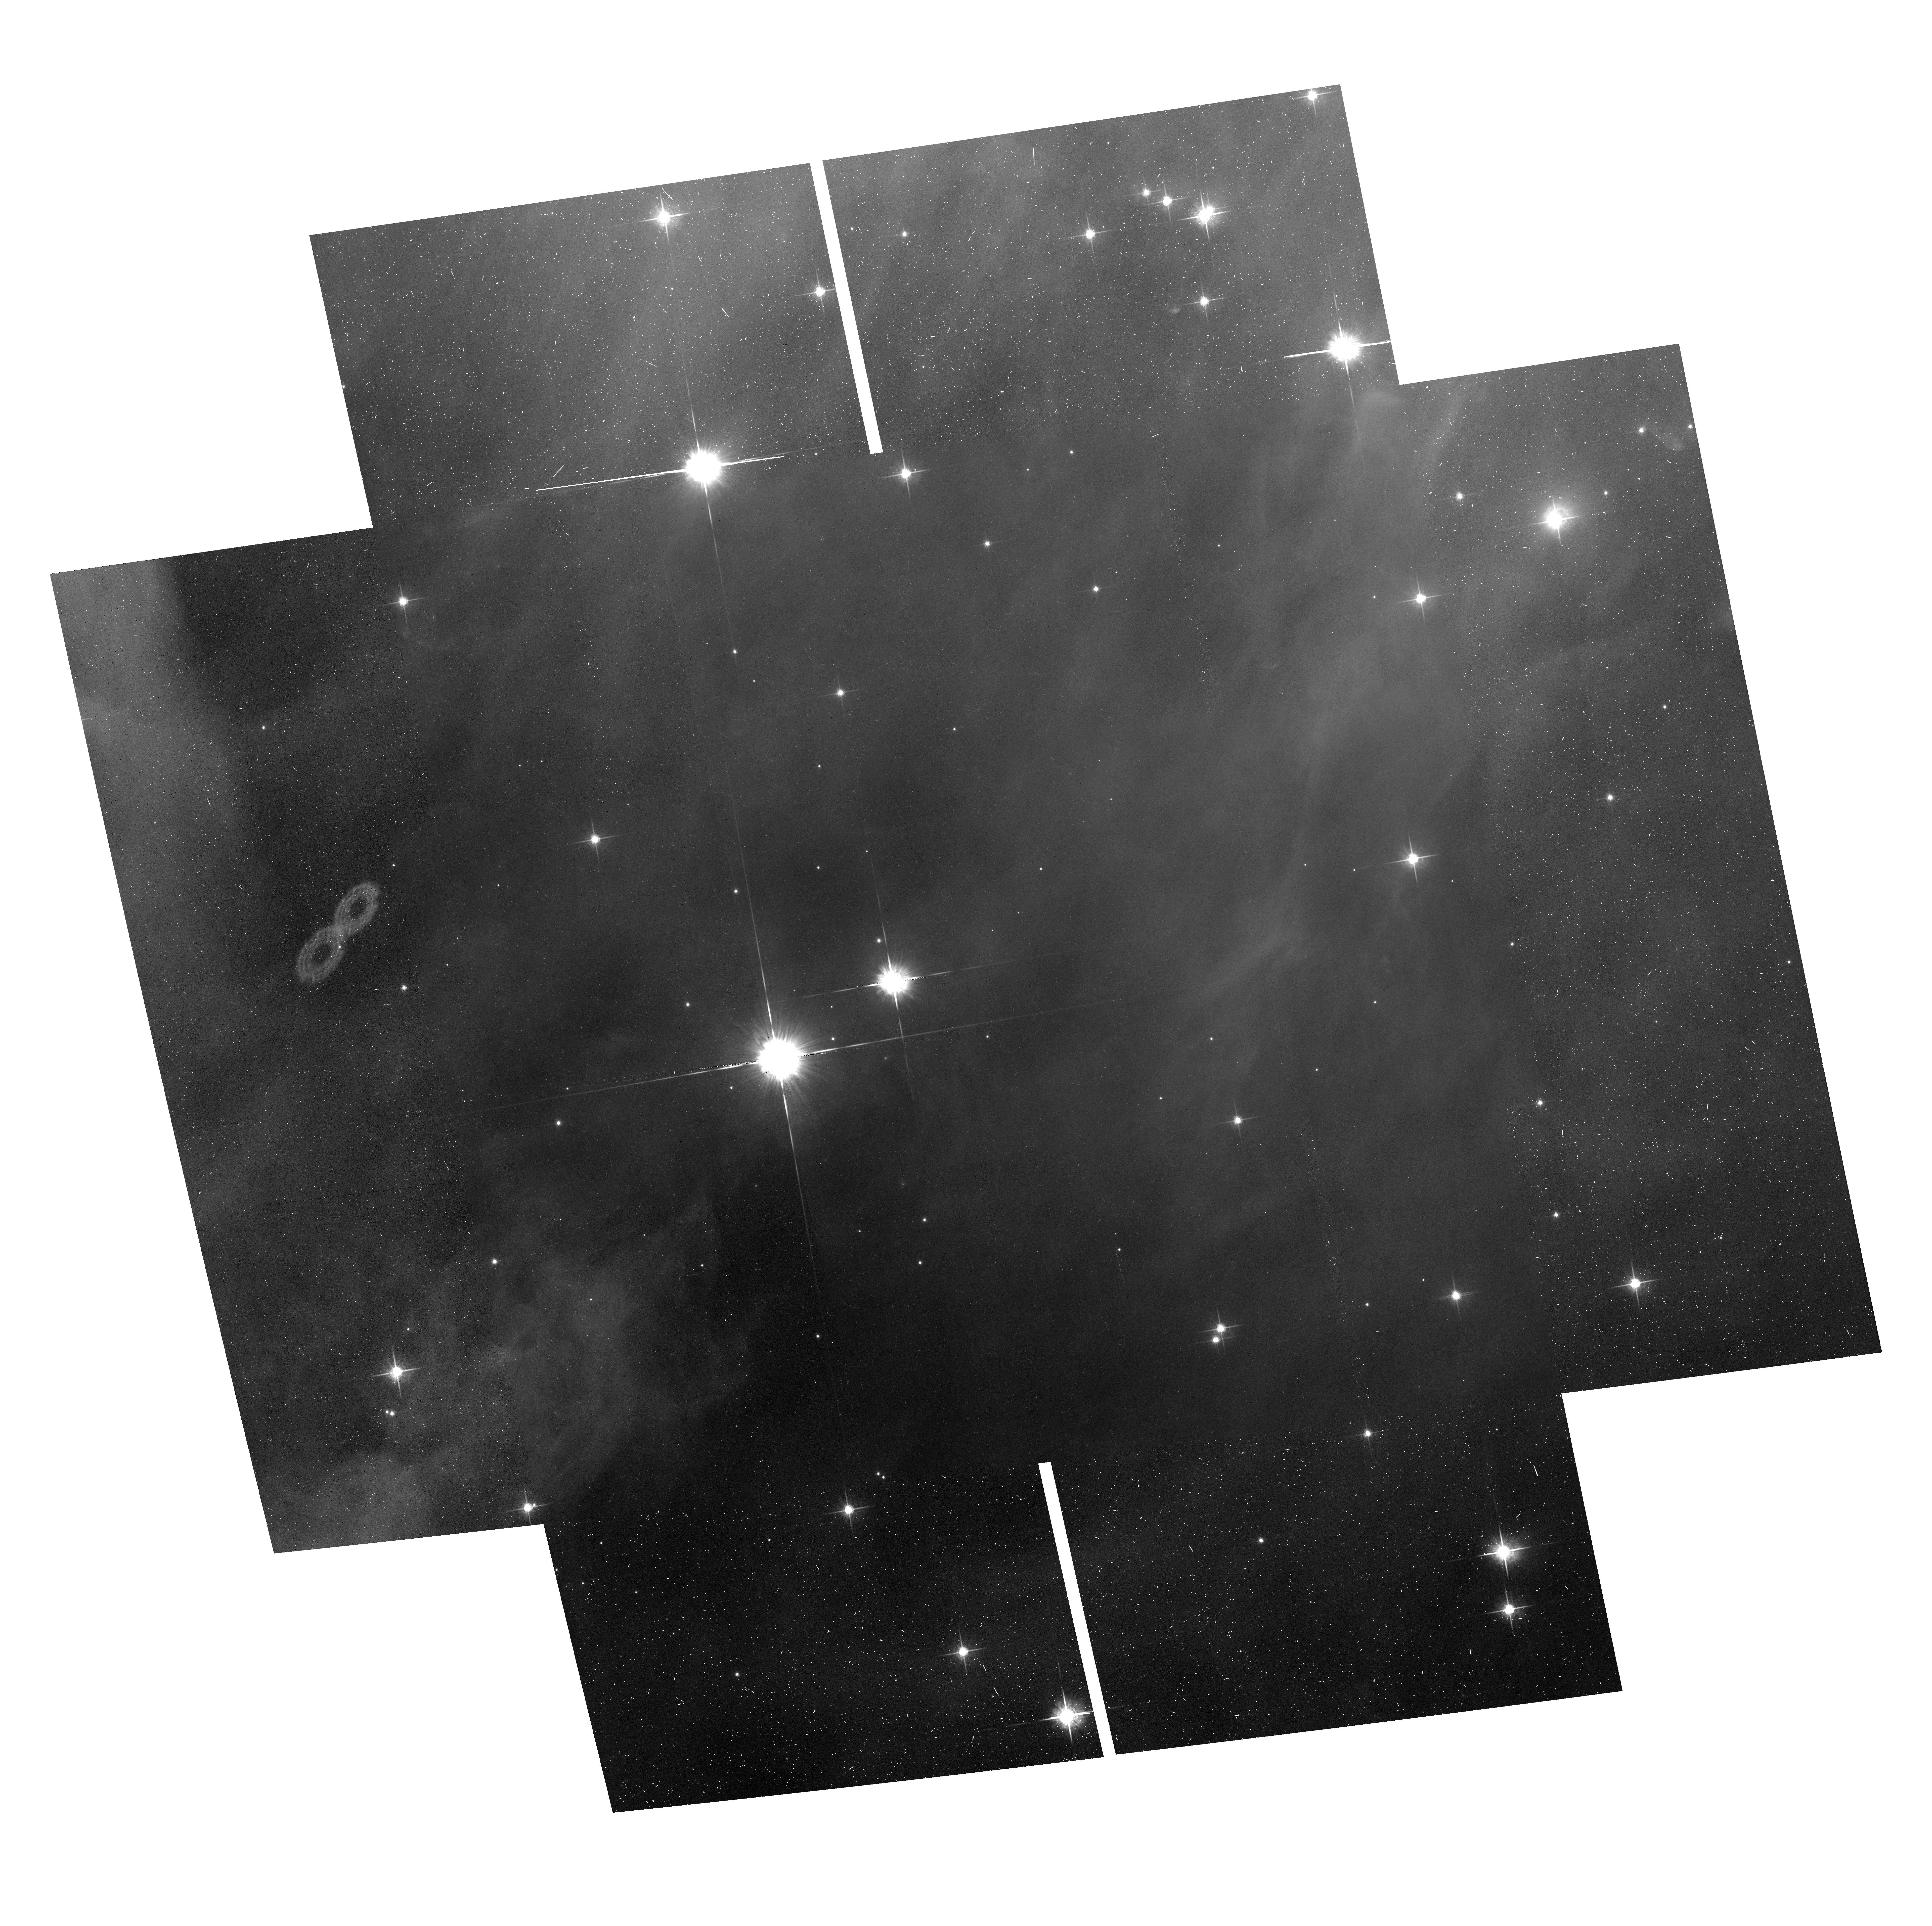
Target: ORIMOS-95. Instrument: ACS/WFC. Filter: F775W. Exposure: 23 min. Observation ID: hst_13826_48_acs_wfc_f775w_jcol48

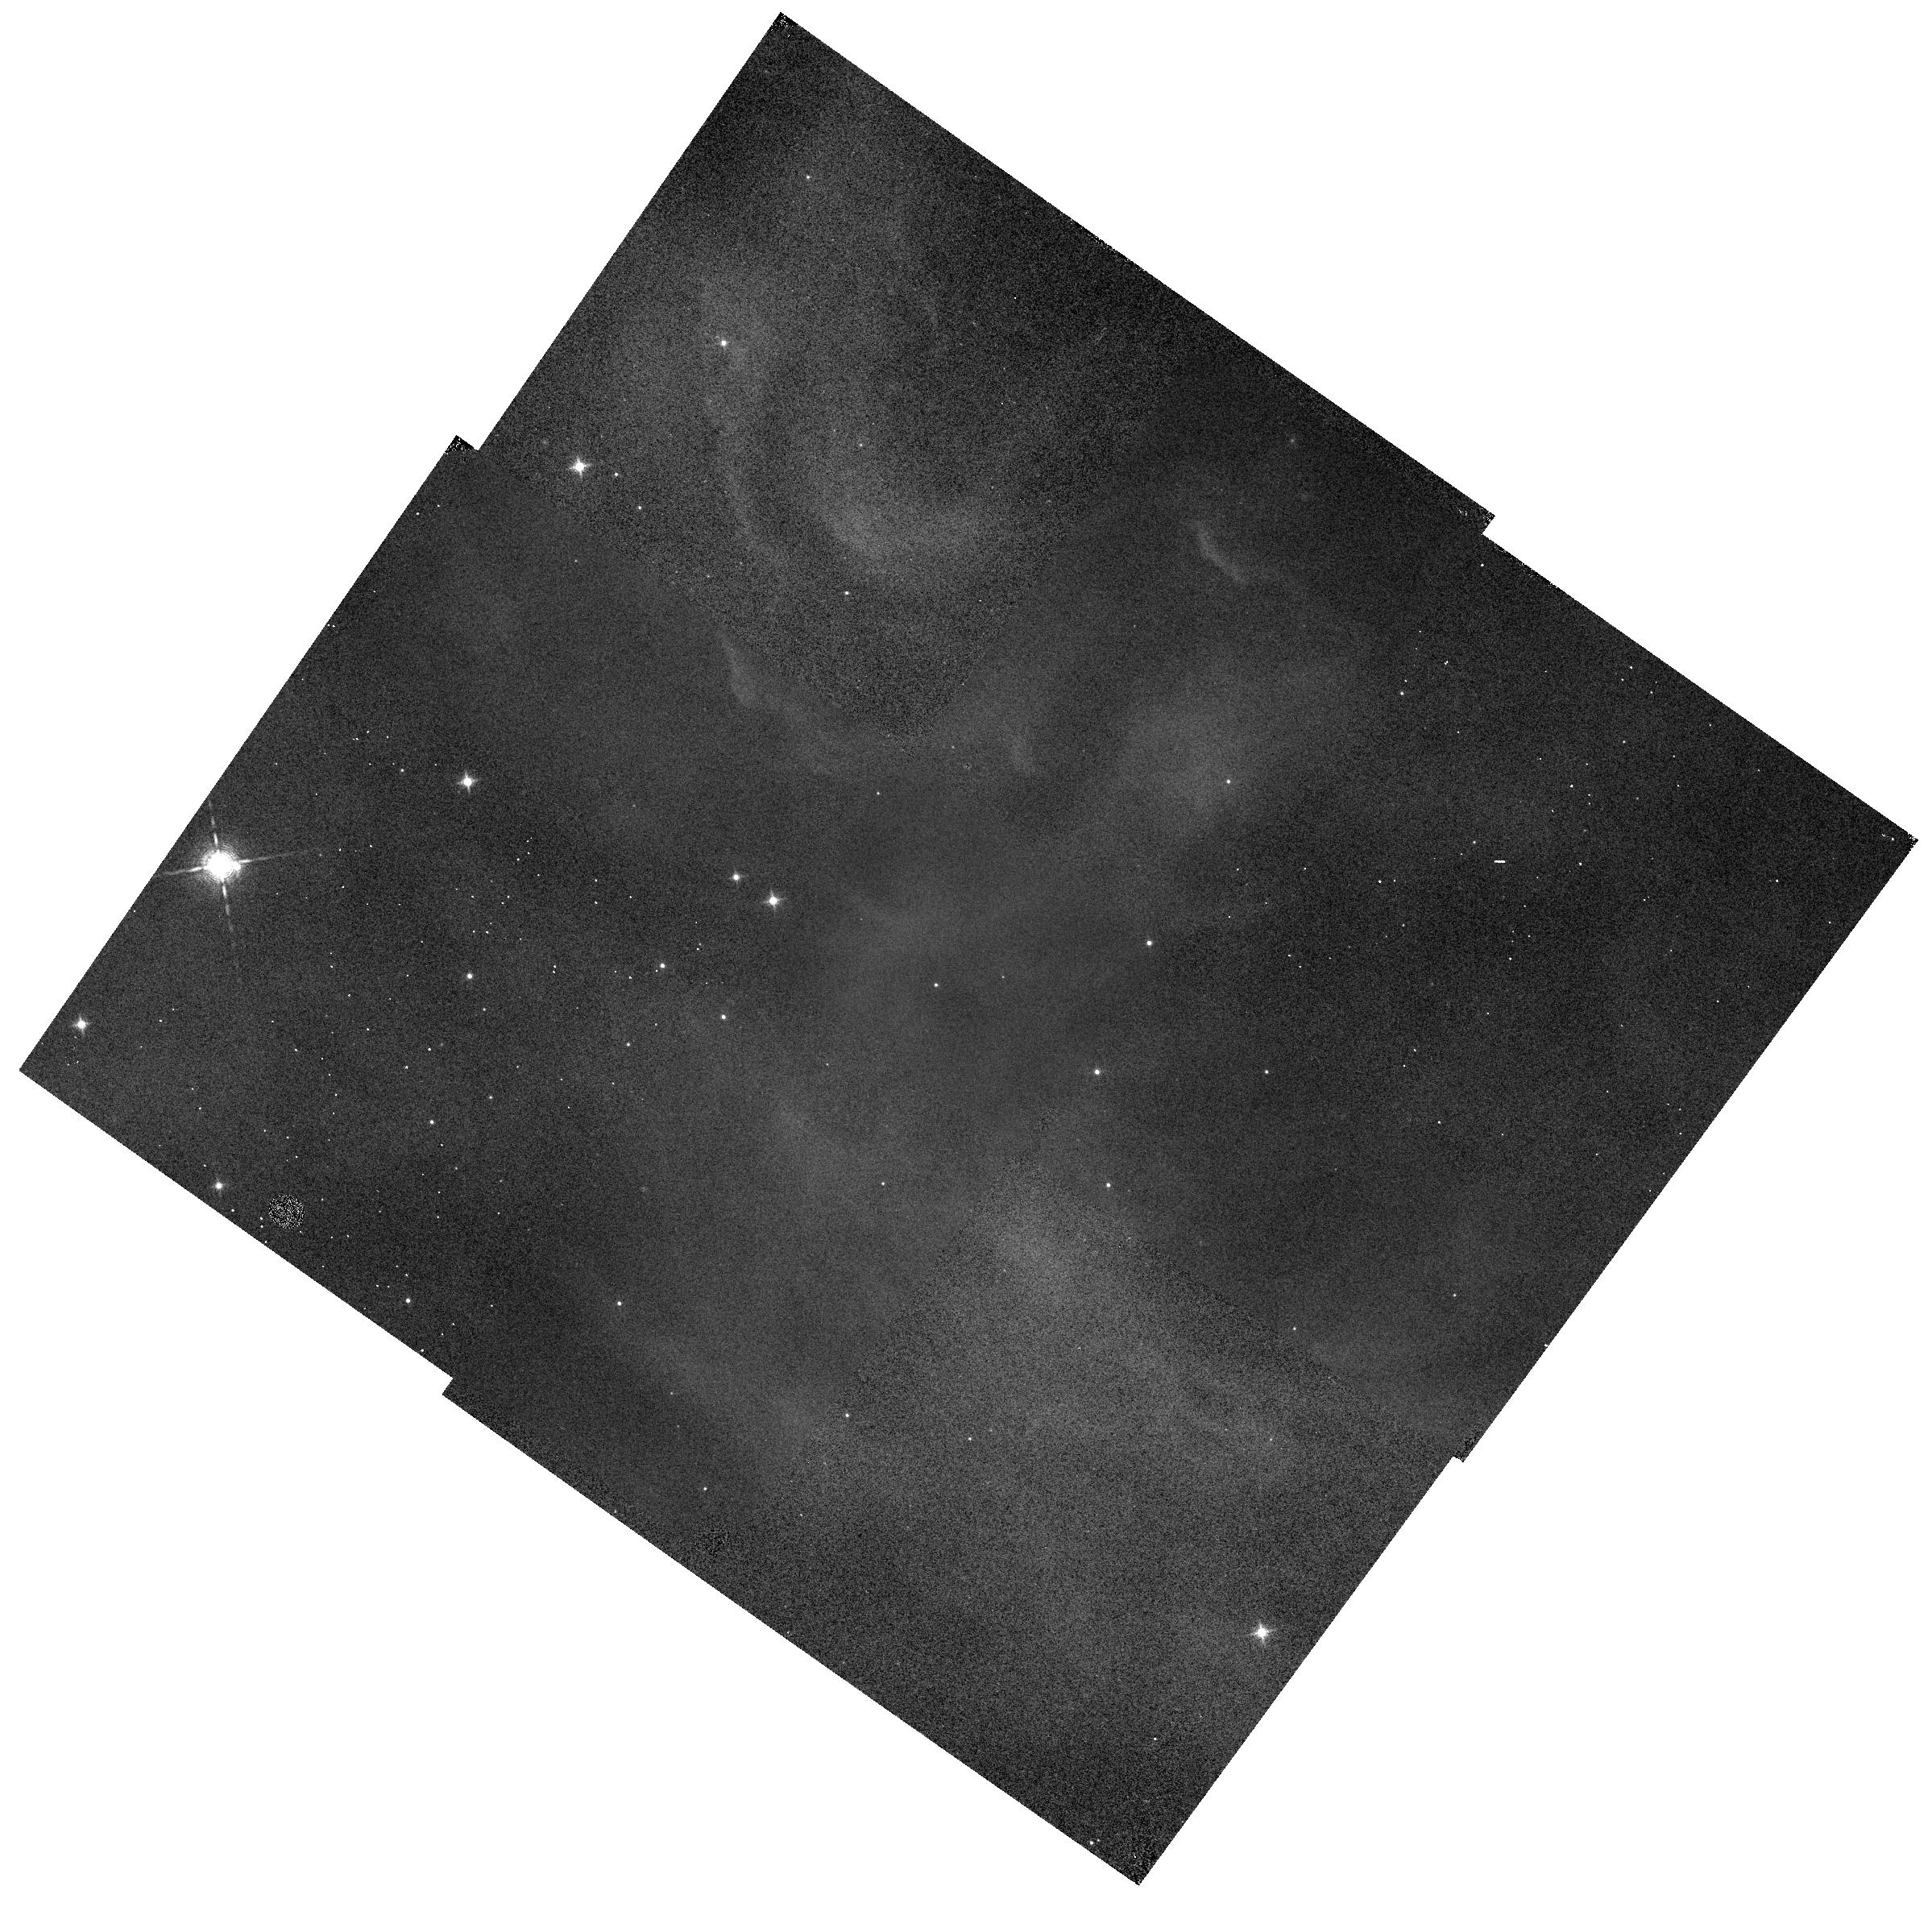
Target: ORIMOS-52. Instrument: WFC3/IR. Filter: F130N. Exposure: 17 min. Observation ID: hst_13826_28_wfc3_ir_f130n_icol28

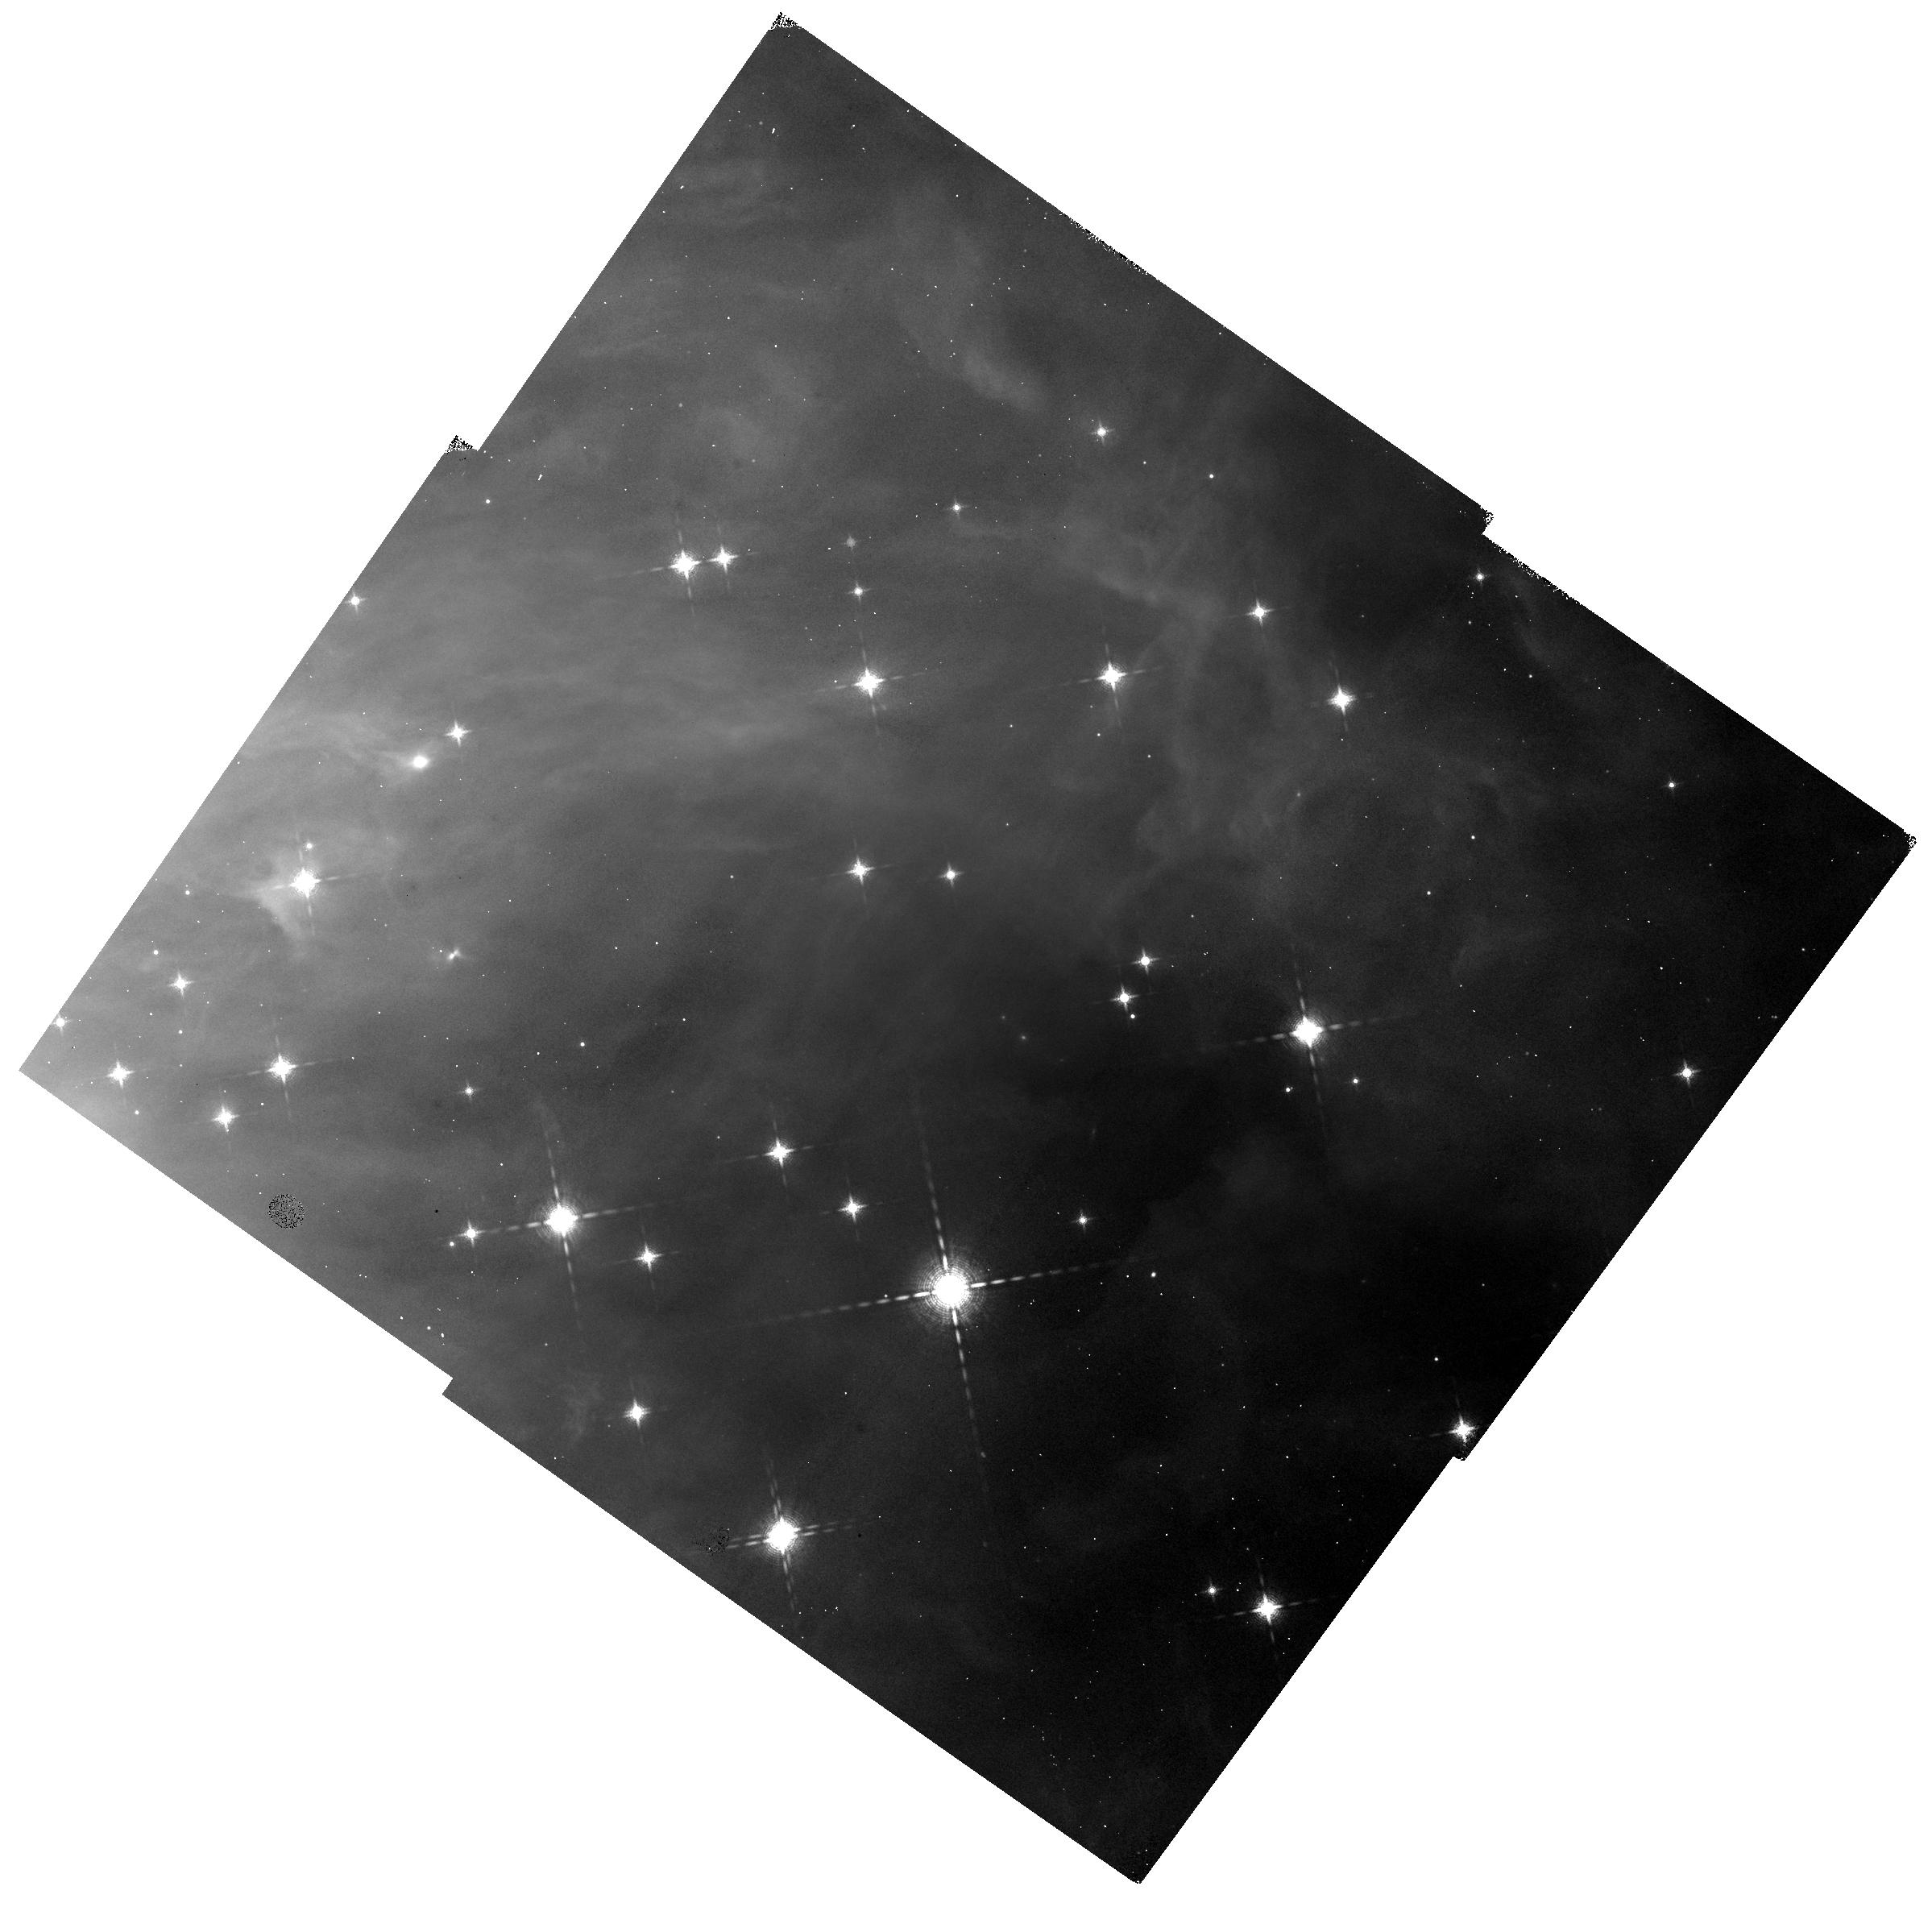
Target: ORIMOS-44. Instrument: WFC3/IR. Filter: F139M. Exposure: 20 min. Observation ID: hst_13826_24_wfc3_ir_f139m_icol24

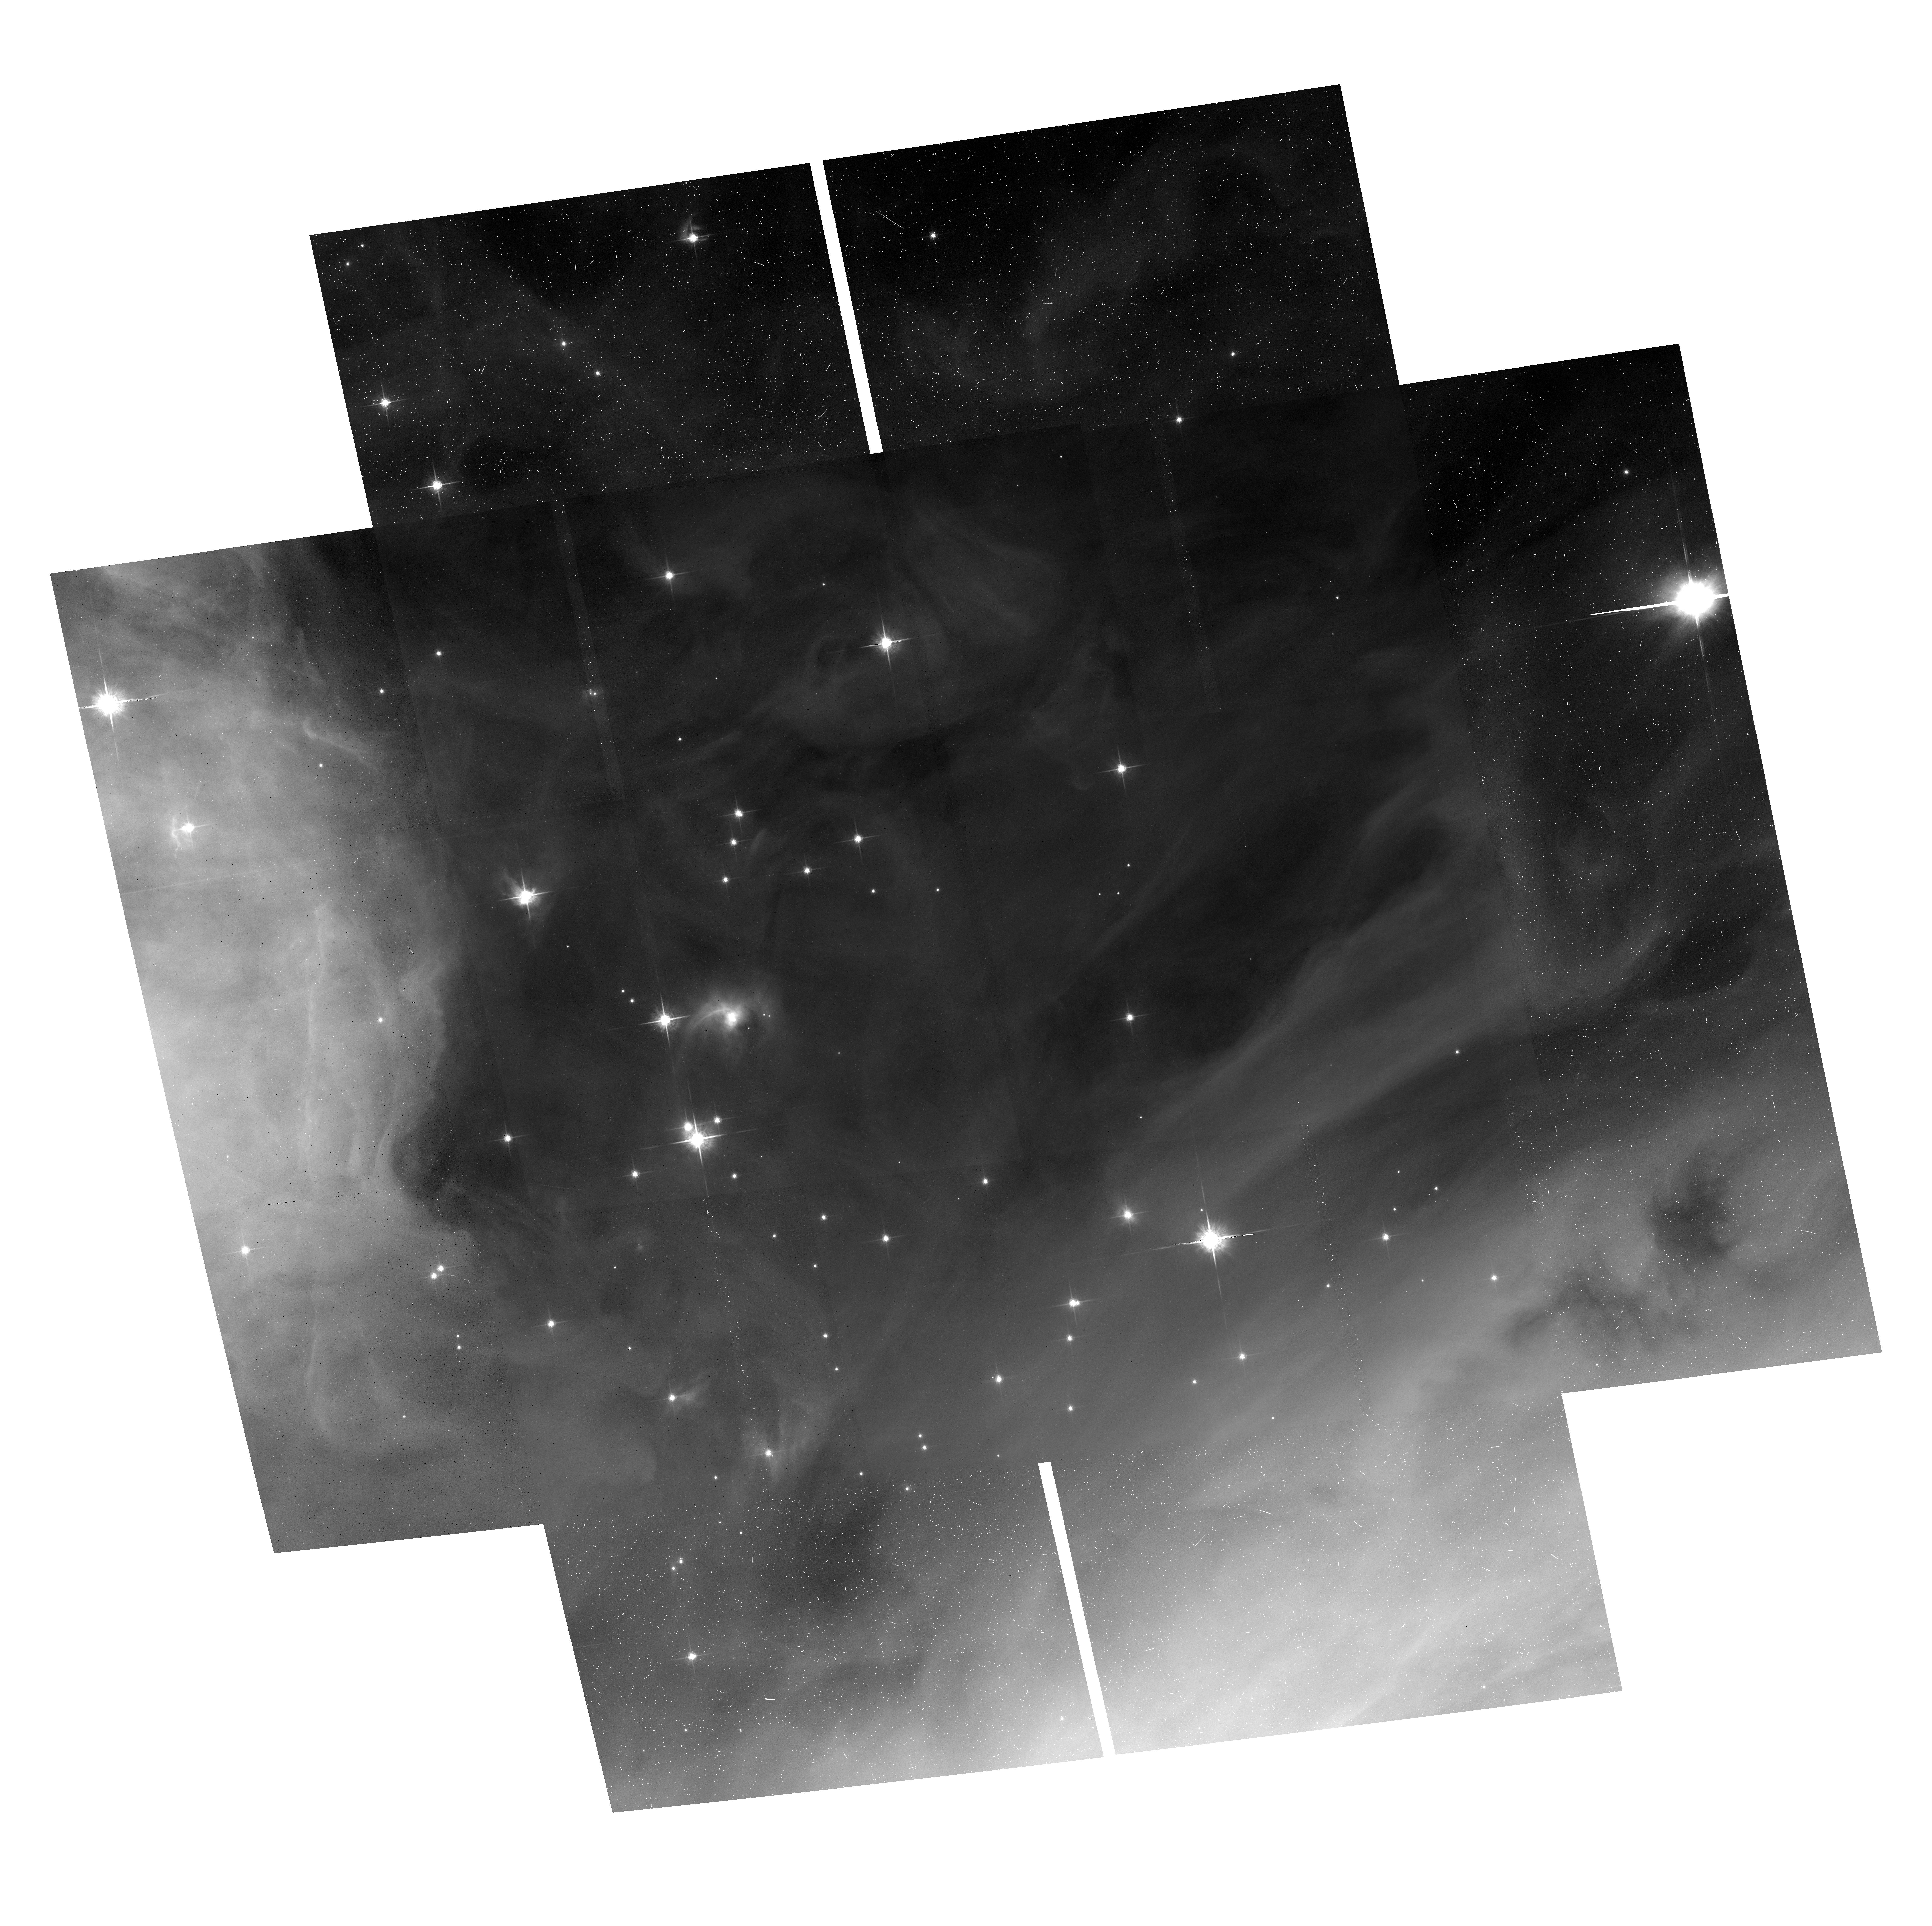
Target: ORIMOS-60. Instrument: ACS/WFC. Filter: F775W. Exposure: 23 min. Observation ID: hst_13826_32_acs_wfc_f775w_jcol32

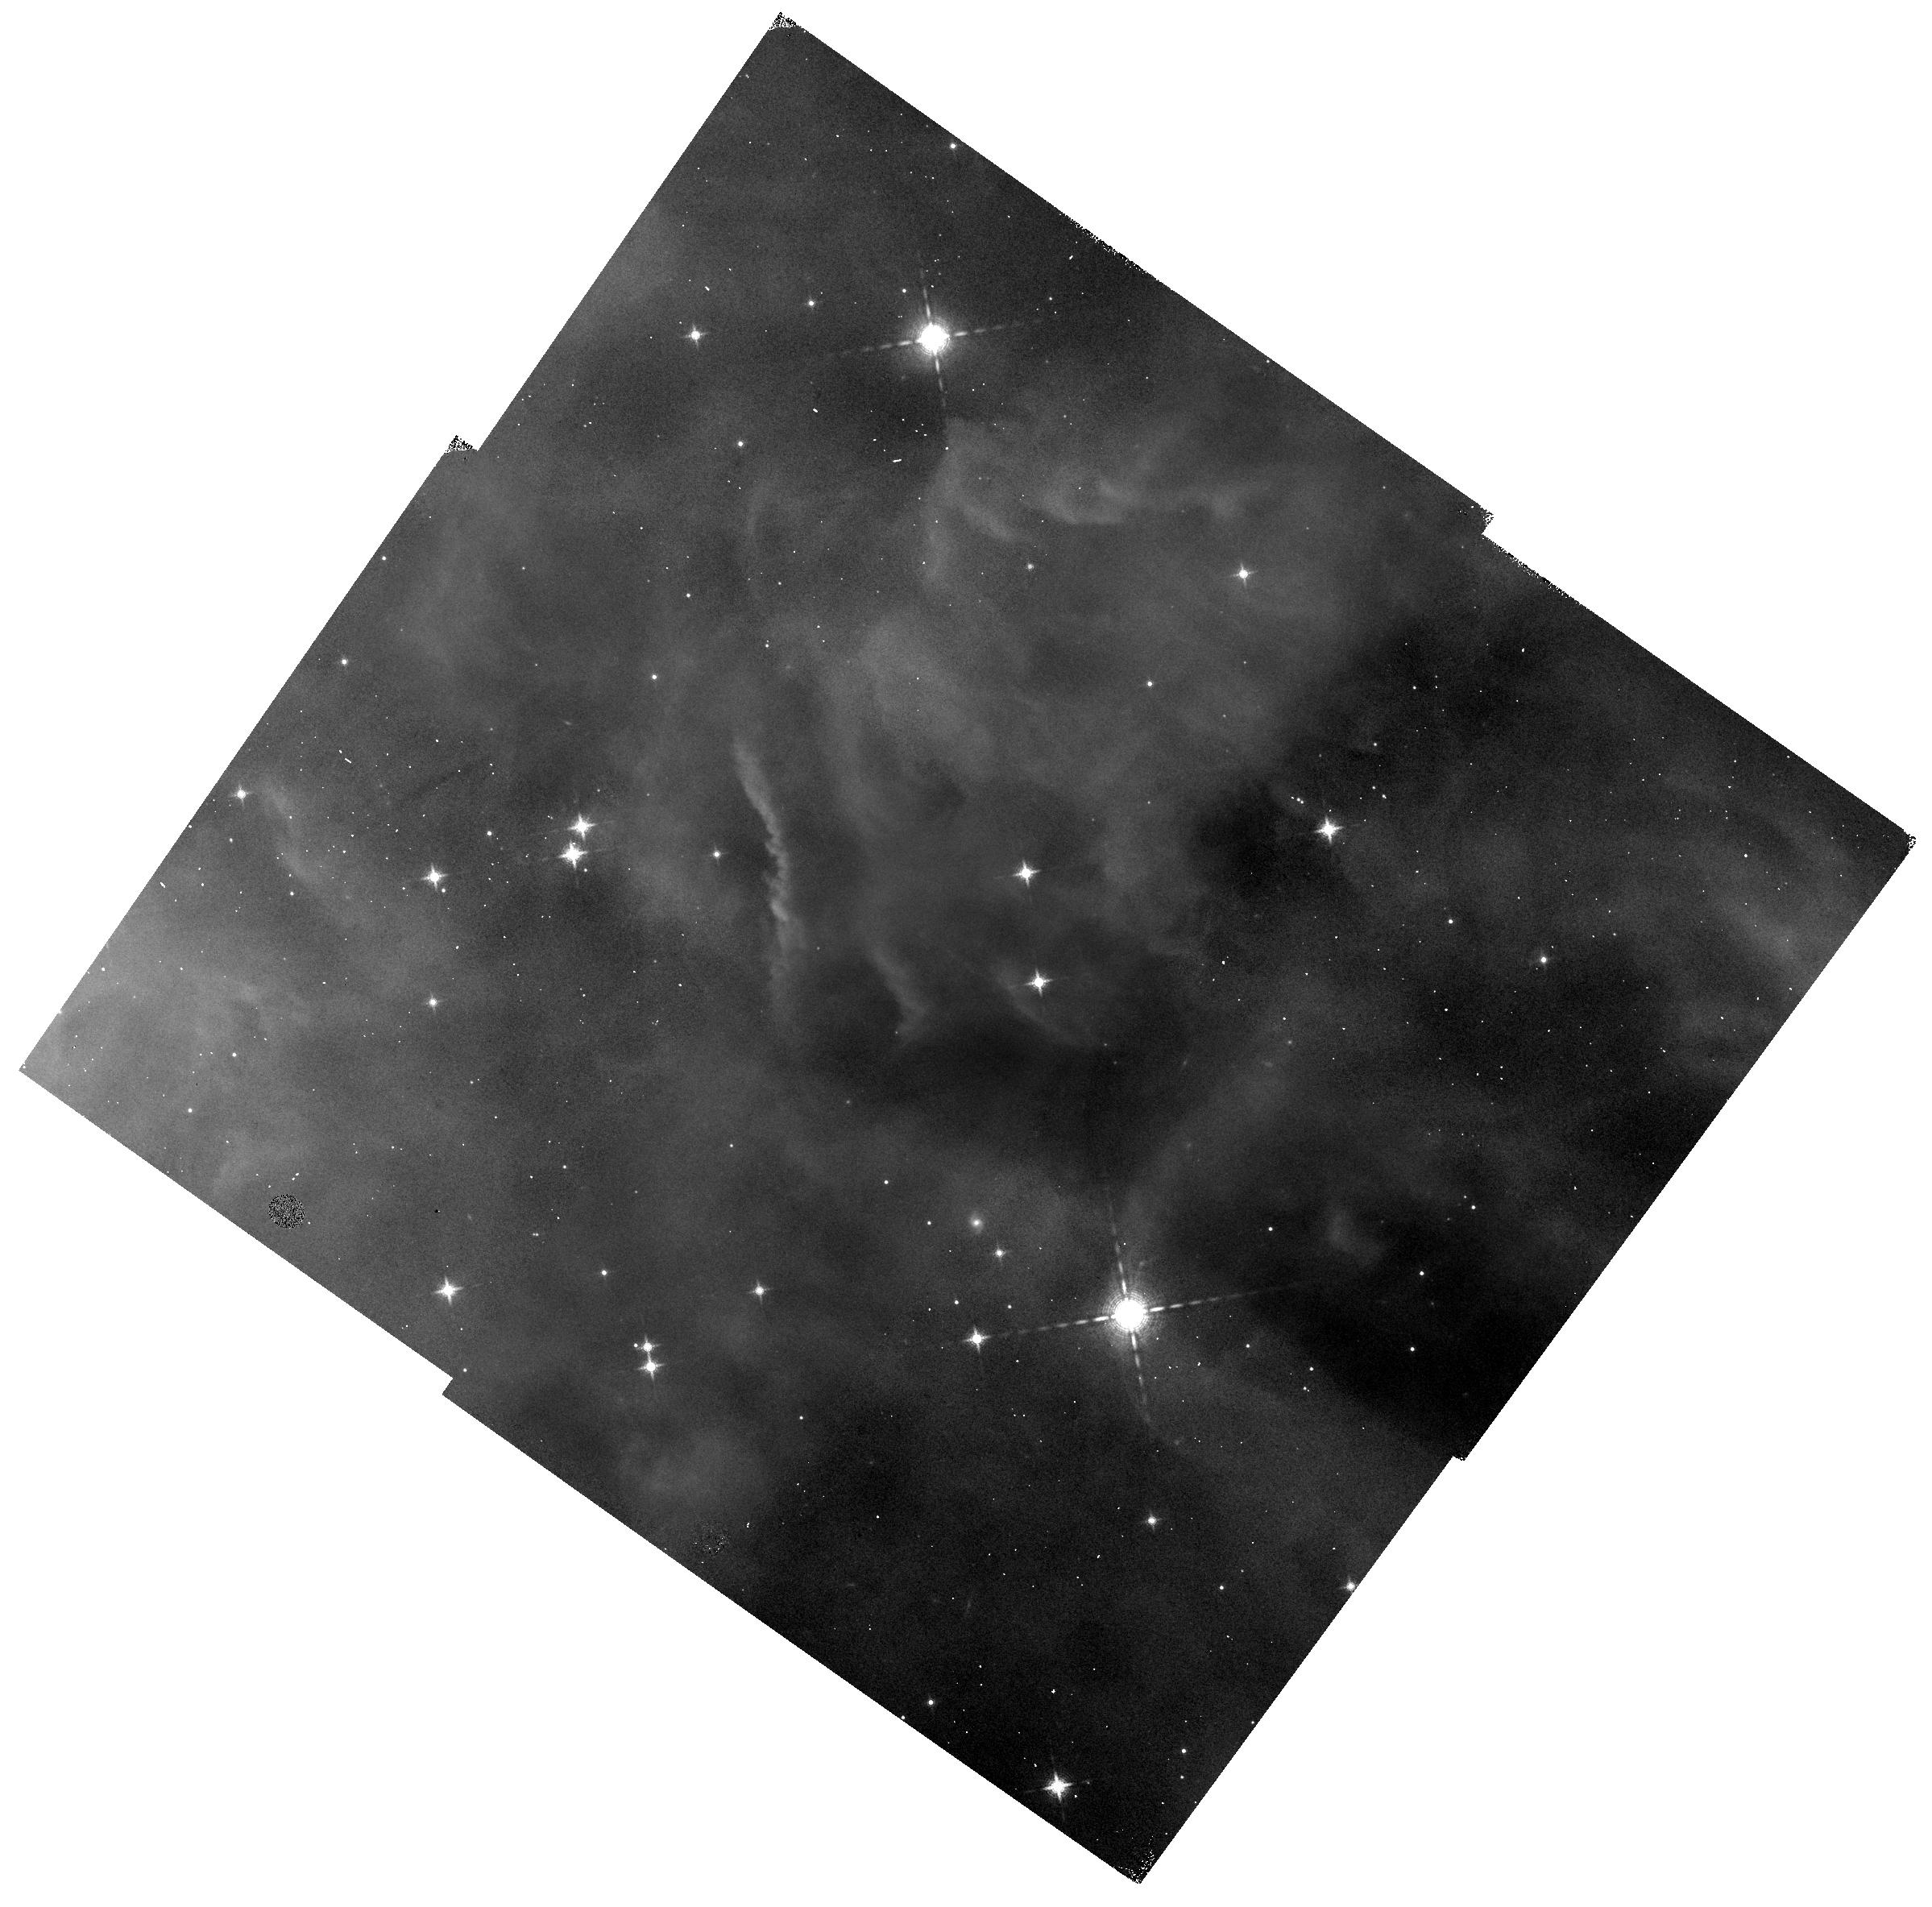
Target: ORIMOS-42. Instrument: WFC3/IR. Filter: F139M. Exposure: 20 min. Observation ID: hst_13826_23_wfc3_ir_f139m_icol23

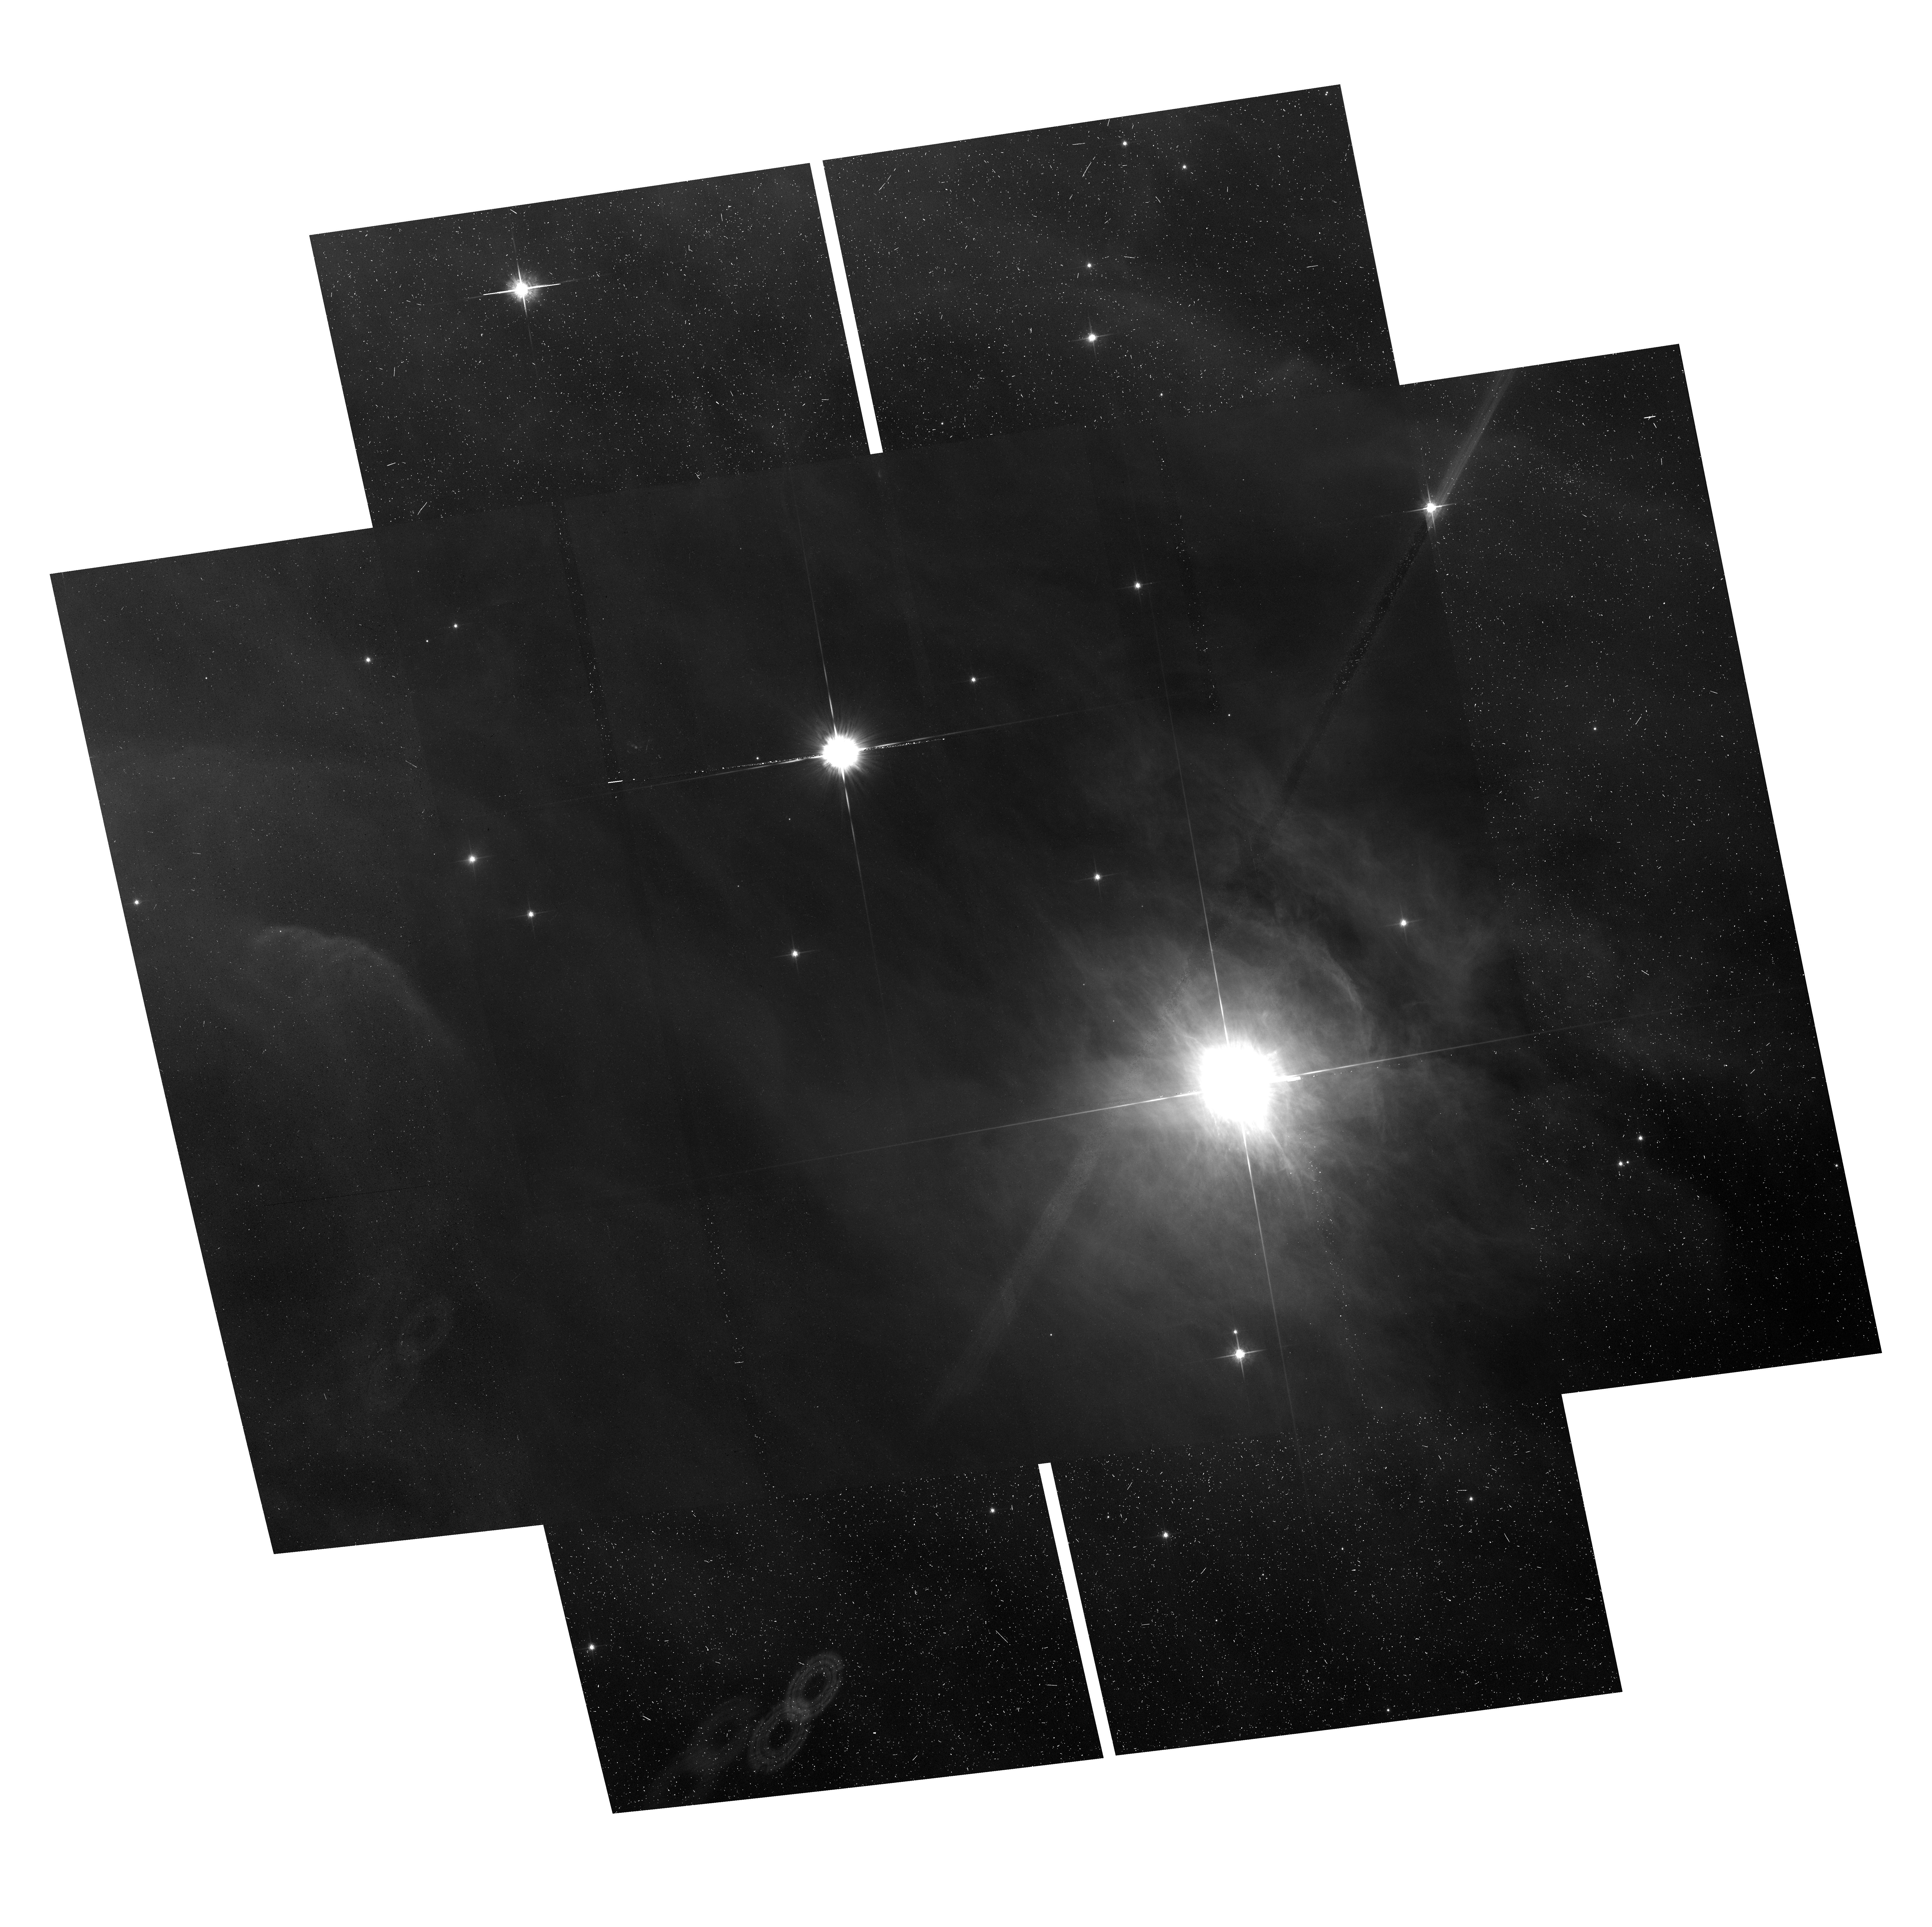
Target: ORIMOS-98. Instrument: ACS/WFC. Filter: F775W. Exposure: 23 min. Observation ID: hst_13826_49_acs_wfc_f775w_jcol49

The Orion Nebula Cluster as a Paradigm of Star Formation (PI: Robberto, Massimo)

We propose a 52-orbit Treasury Program to investigate two fundamental questions of star formation: a) the low-mass tail of the IMF, down to a few Jupiter masses; b) the dynamical evolution of clusters, as revealed by stellar proper motions. We target the Orion Nebula Cluster (ONC) using WFC3 and ACS in coordinated parallel mode to perform a synoptic survey in the 1.345micron H2O feature and Ic broad-band. Our main objectives are: 1) to discover and classify ~500 brown dwarfs and planetary-mass objects in the field, extending the IMF down to lowest masses formed by gravitational collapse. Using the latest generation of high contrast image processing we will also search for faint companions, reaching down to sub-arcsecond separations and 1E-4 flux ratios. 2) to derive high precision (~0.2km/s) relative proper motions of low-mass stars and substellar objects (about 1000 sources total), leveraging on first epoch data obtained by our previous HST Treasury Program about 10 years ago. These data will unveil the cluster dynamics: velocity dispersion vs. mass, substructures, and the fraction of escaping sources. Only HST can access the IR H2O absorption feature sensitive to the effective temperature of substellar objects, while providing the exceptionally stable PSF needed for the detection of faint companions, and the identical ACS platform for our second epoch proper-motion survey. This program will provide the definitive HST legacy dataset on the ONC. Our High-Level Science Products will be mined by the community, both statistically to constrain competing theories of star formation, and to study in depth the multitude of exotic sources harboured by the cluster.